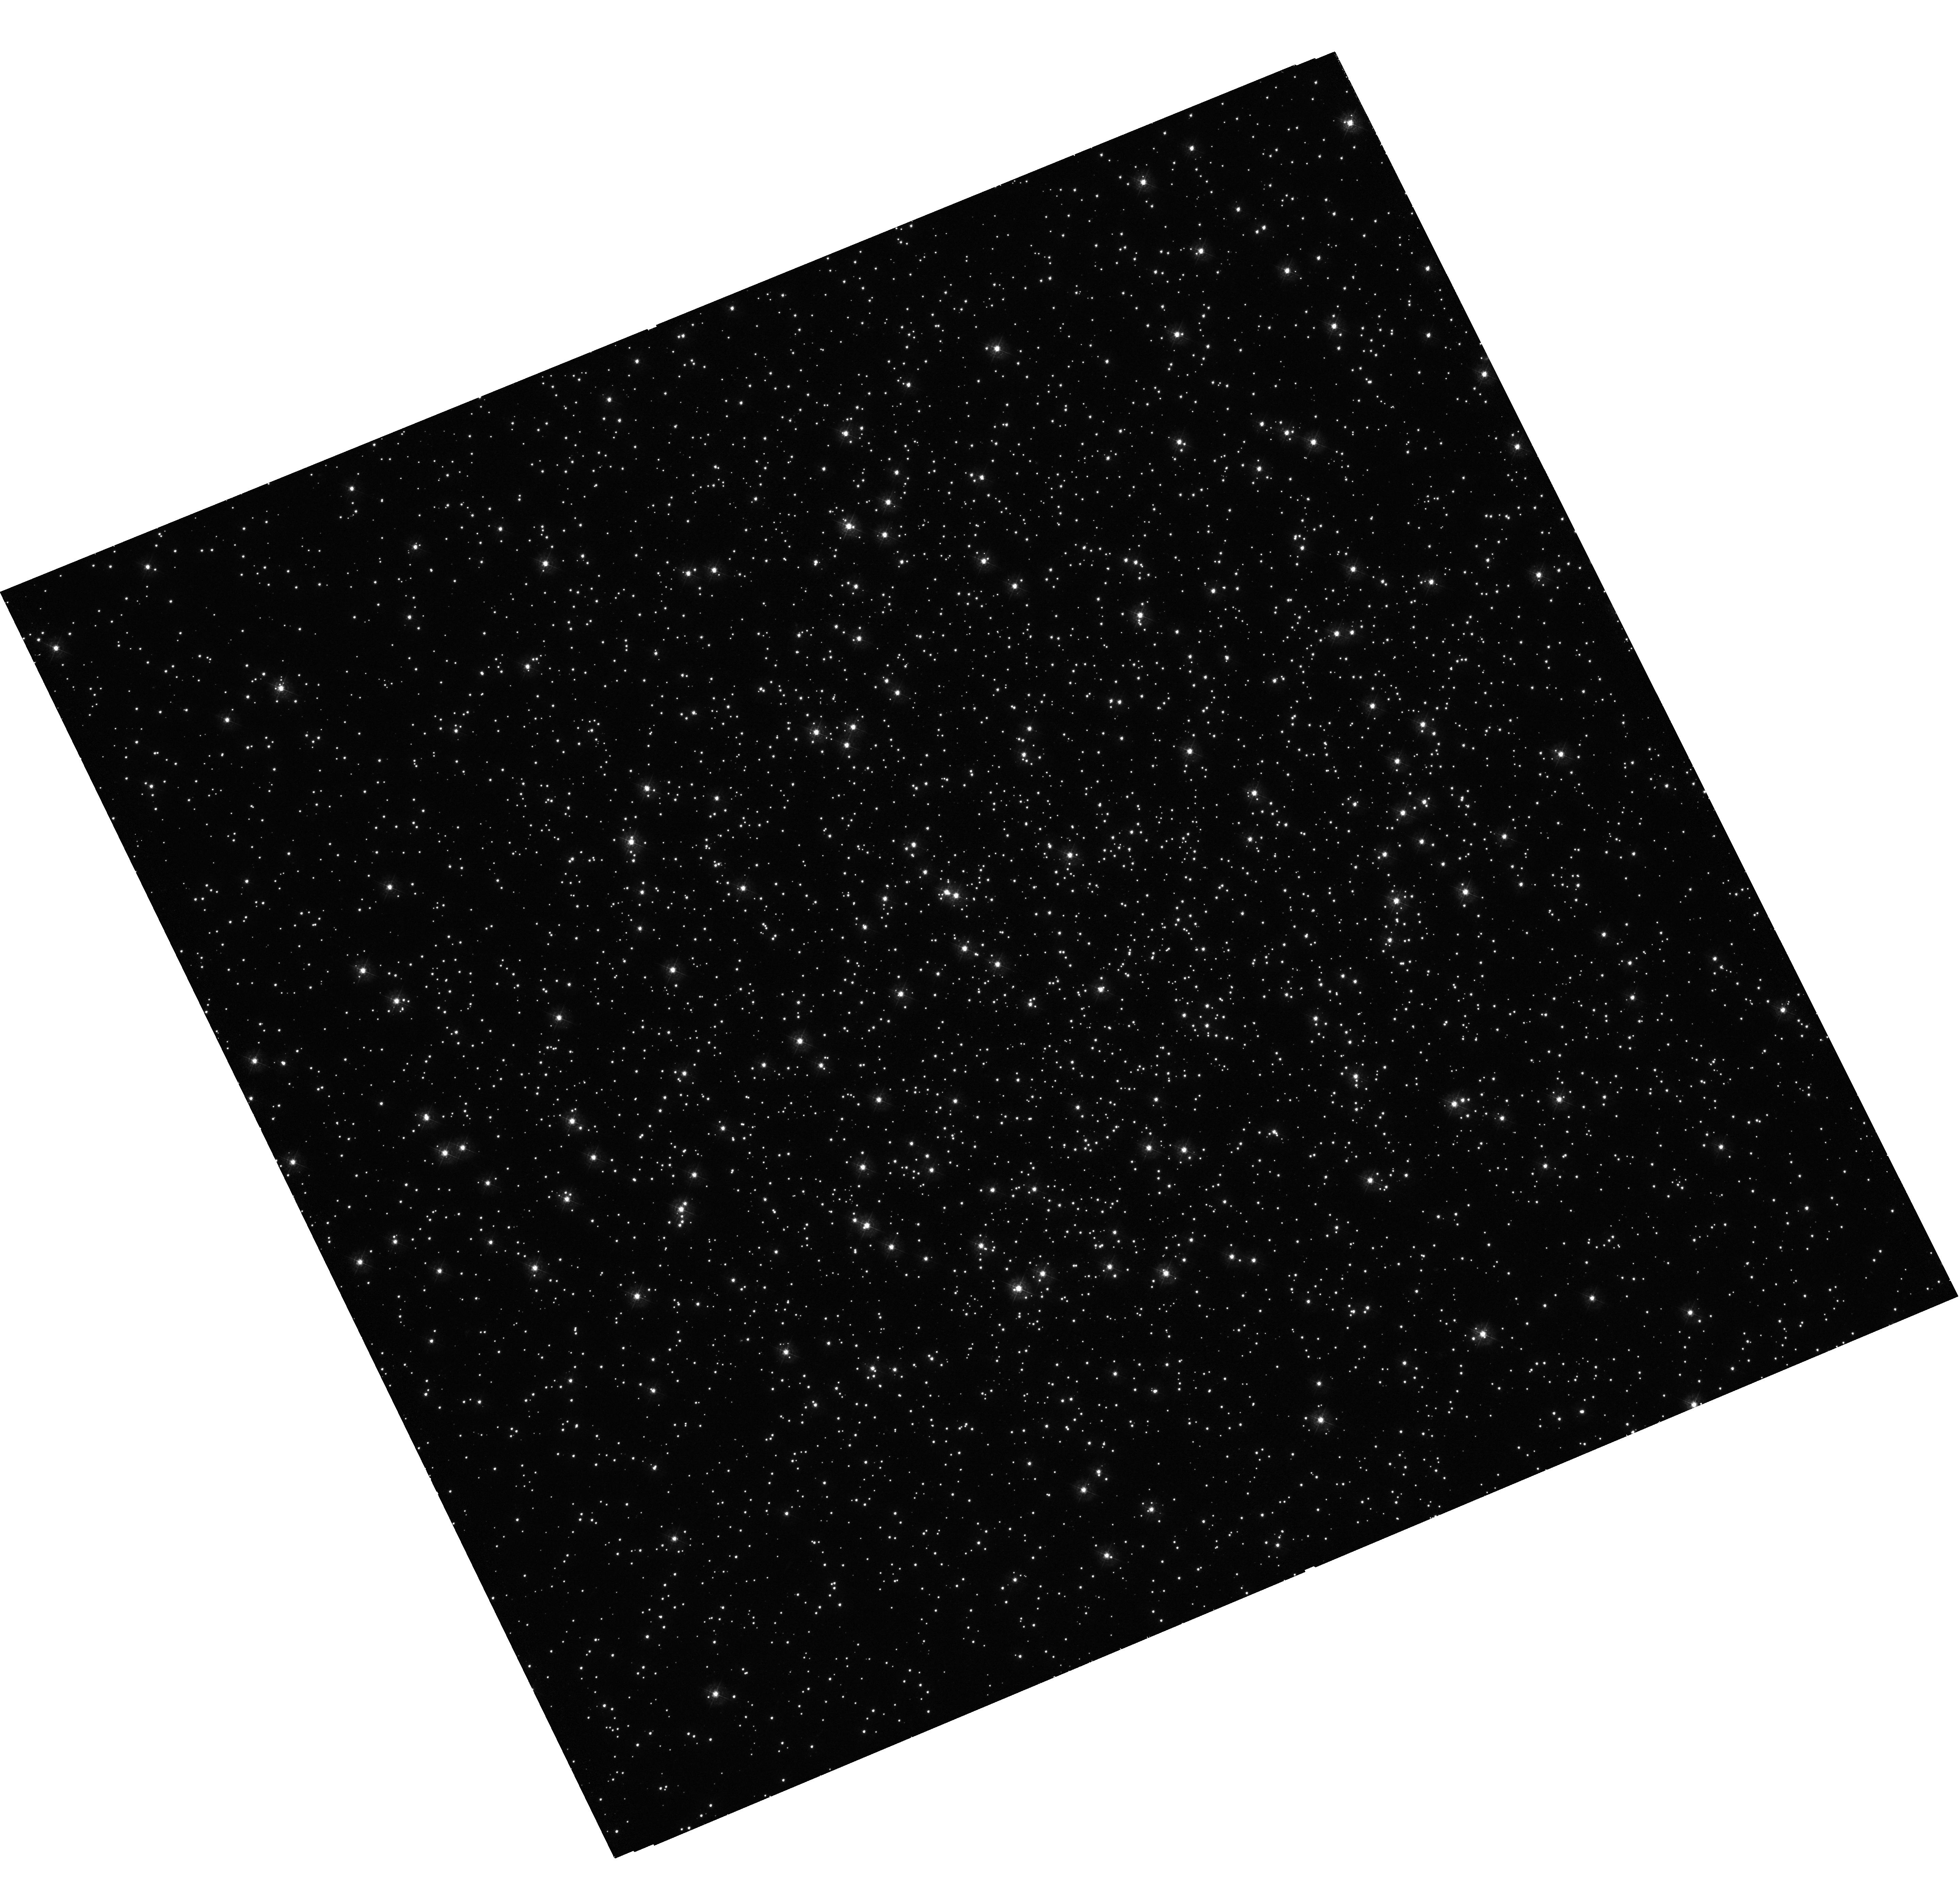
Target: NGC-6362. Instrument: WFC3/UVIS. Filter: F336W. Exposure: 44 min. Observation ID: hst_12008_01_wfc3_uvis_f336w_ibdj01

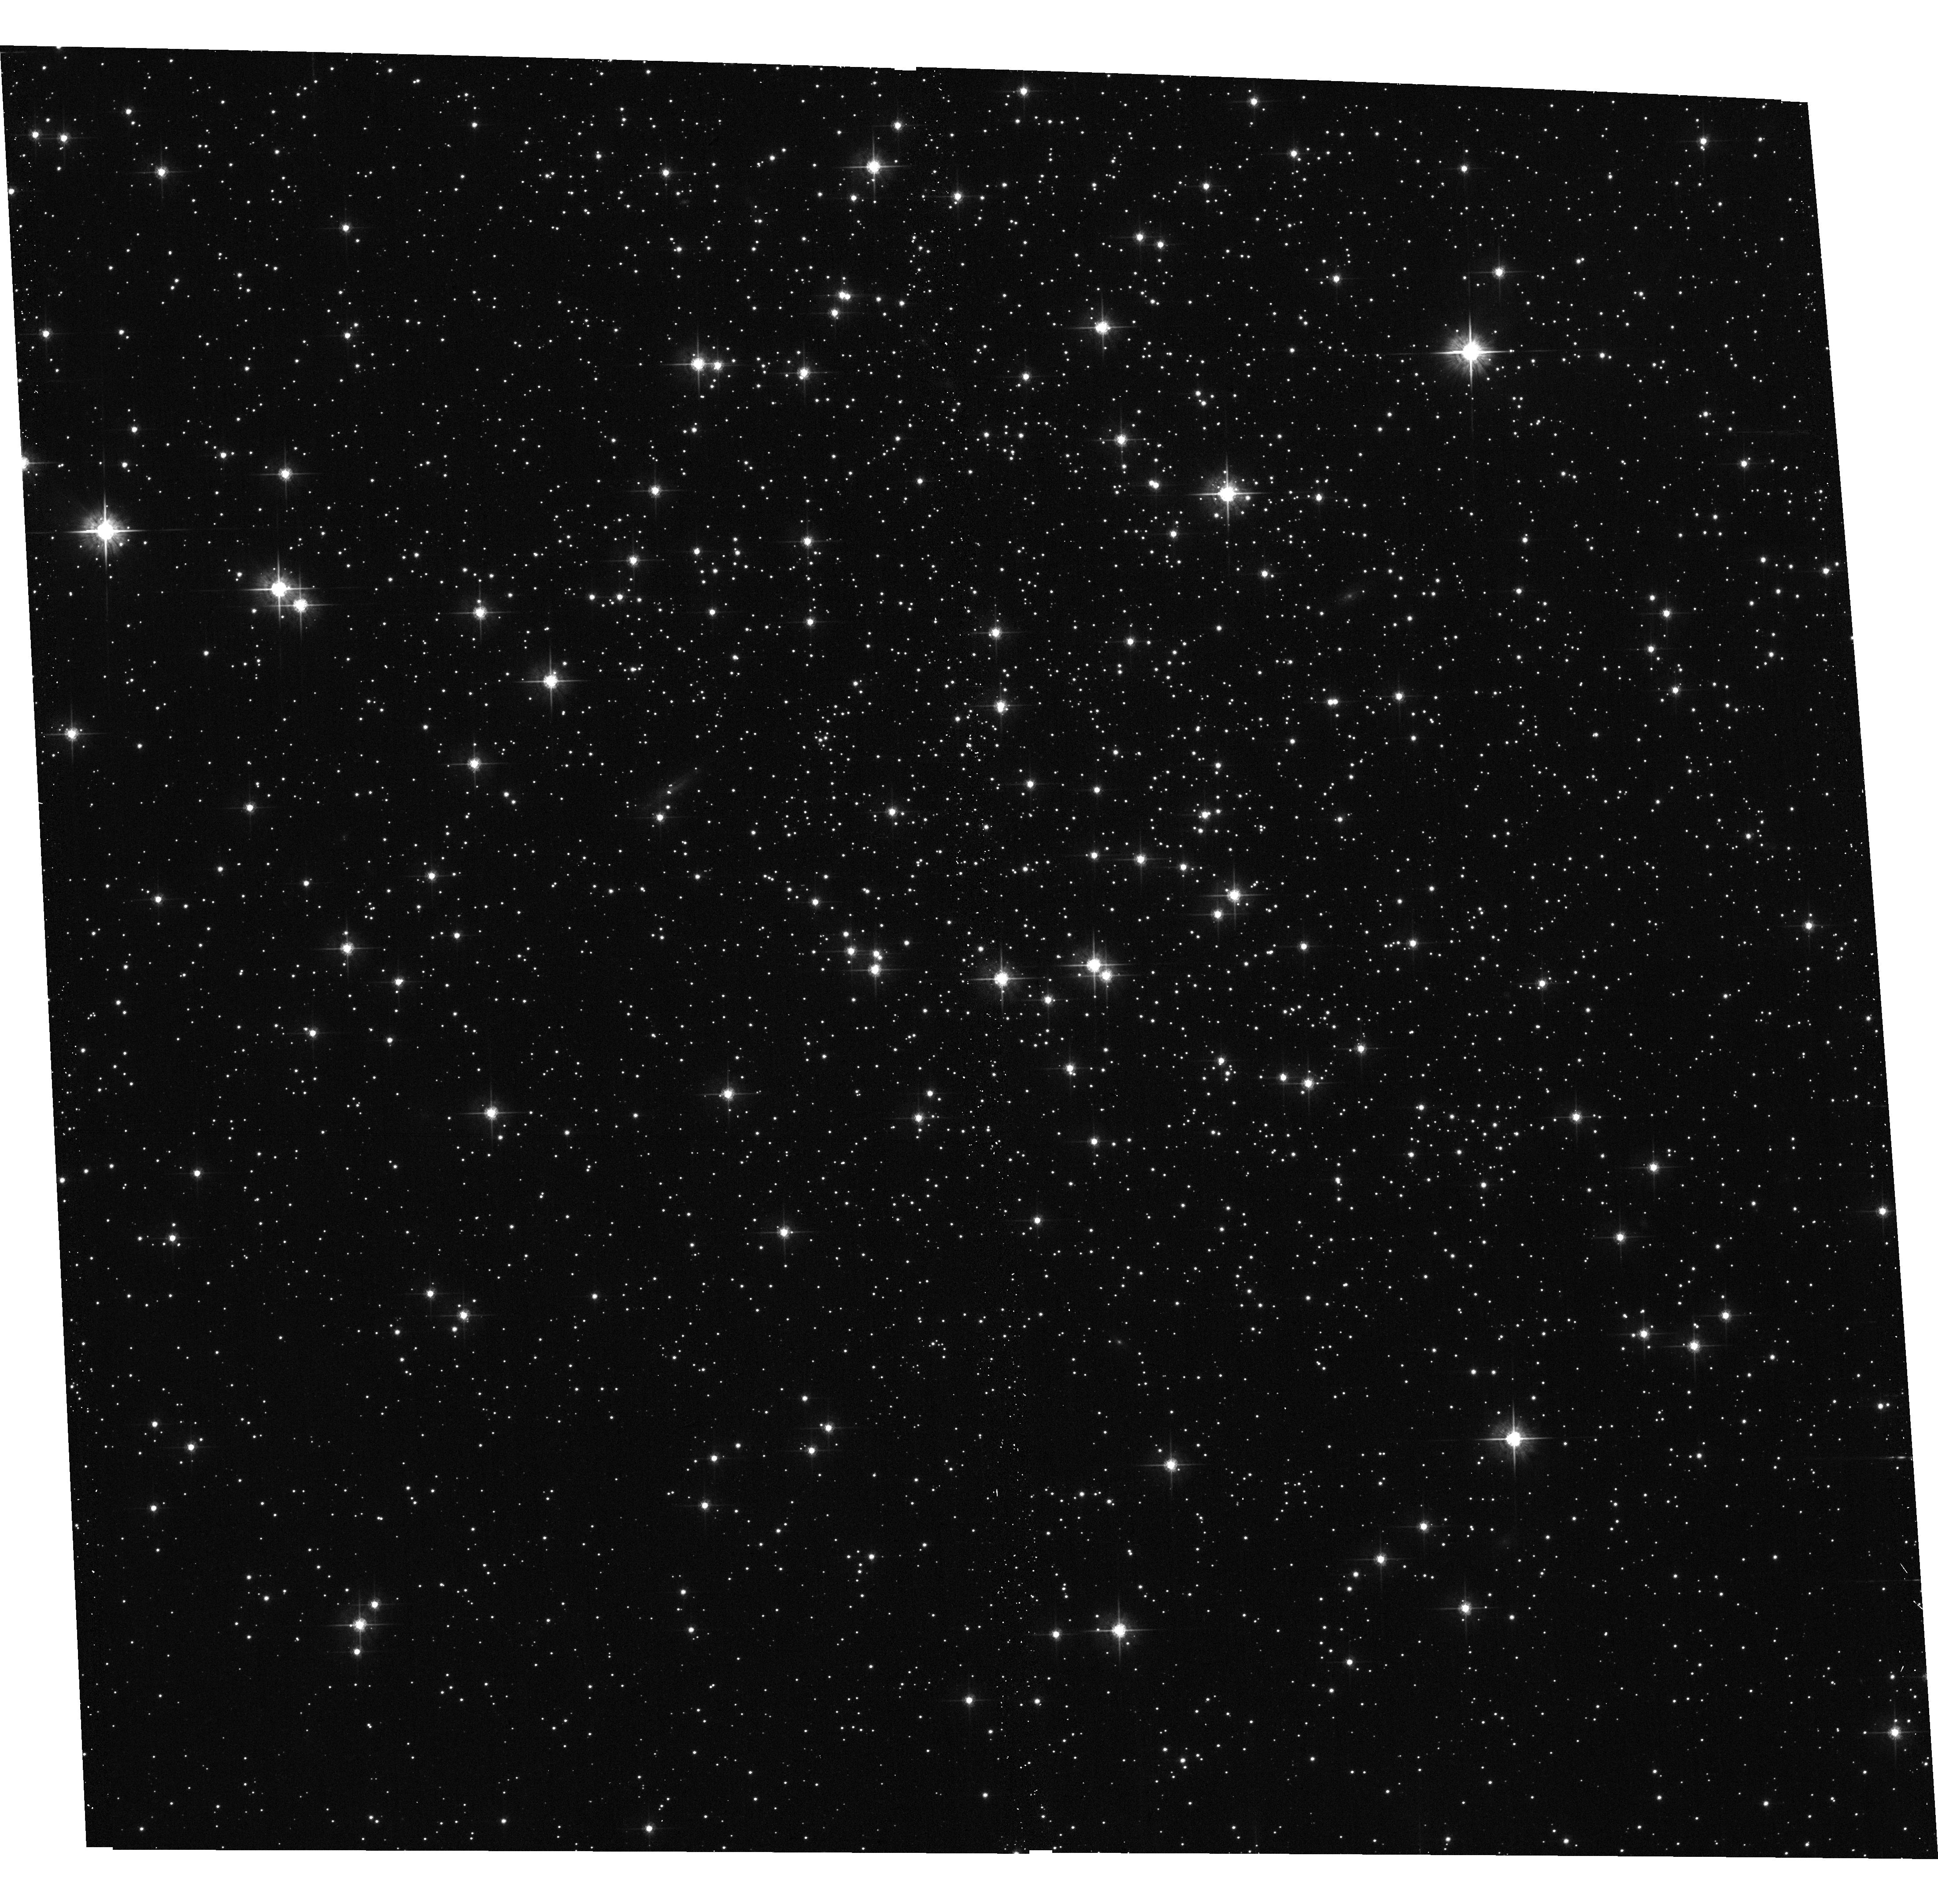
Target: ESO-390-6. Instrument: ACS/WFC. Filter: F625W. Exposure: 5 min. Observation ID: hst_12008_06_acs_wfc_f625w_jbdj06

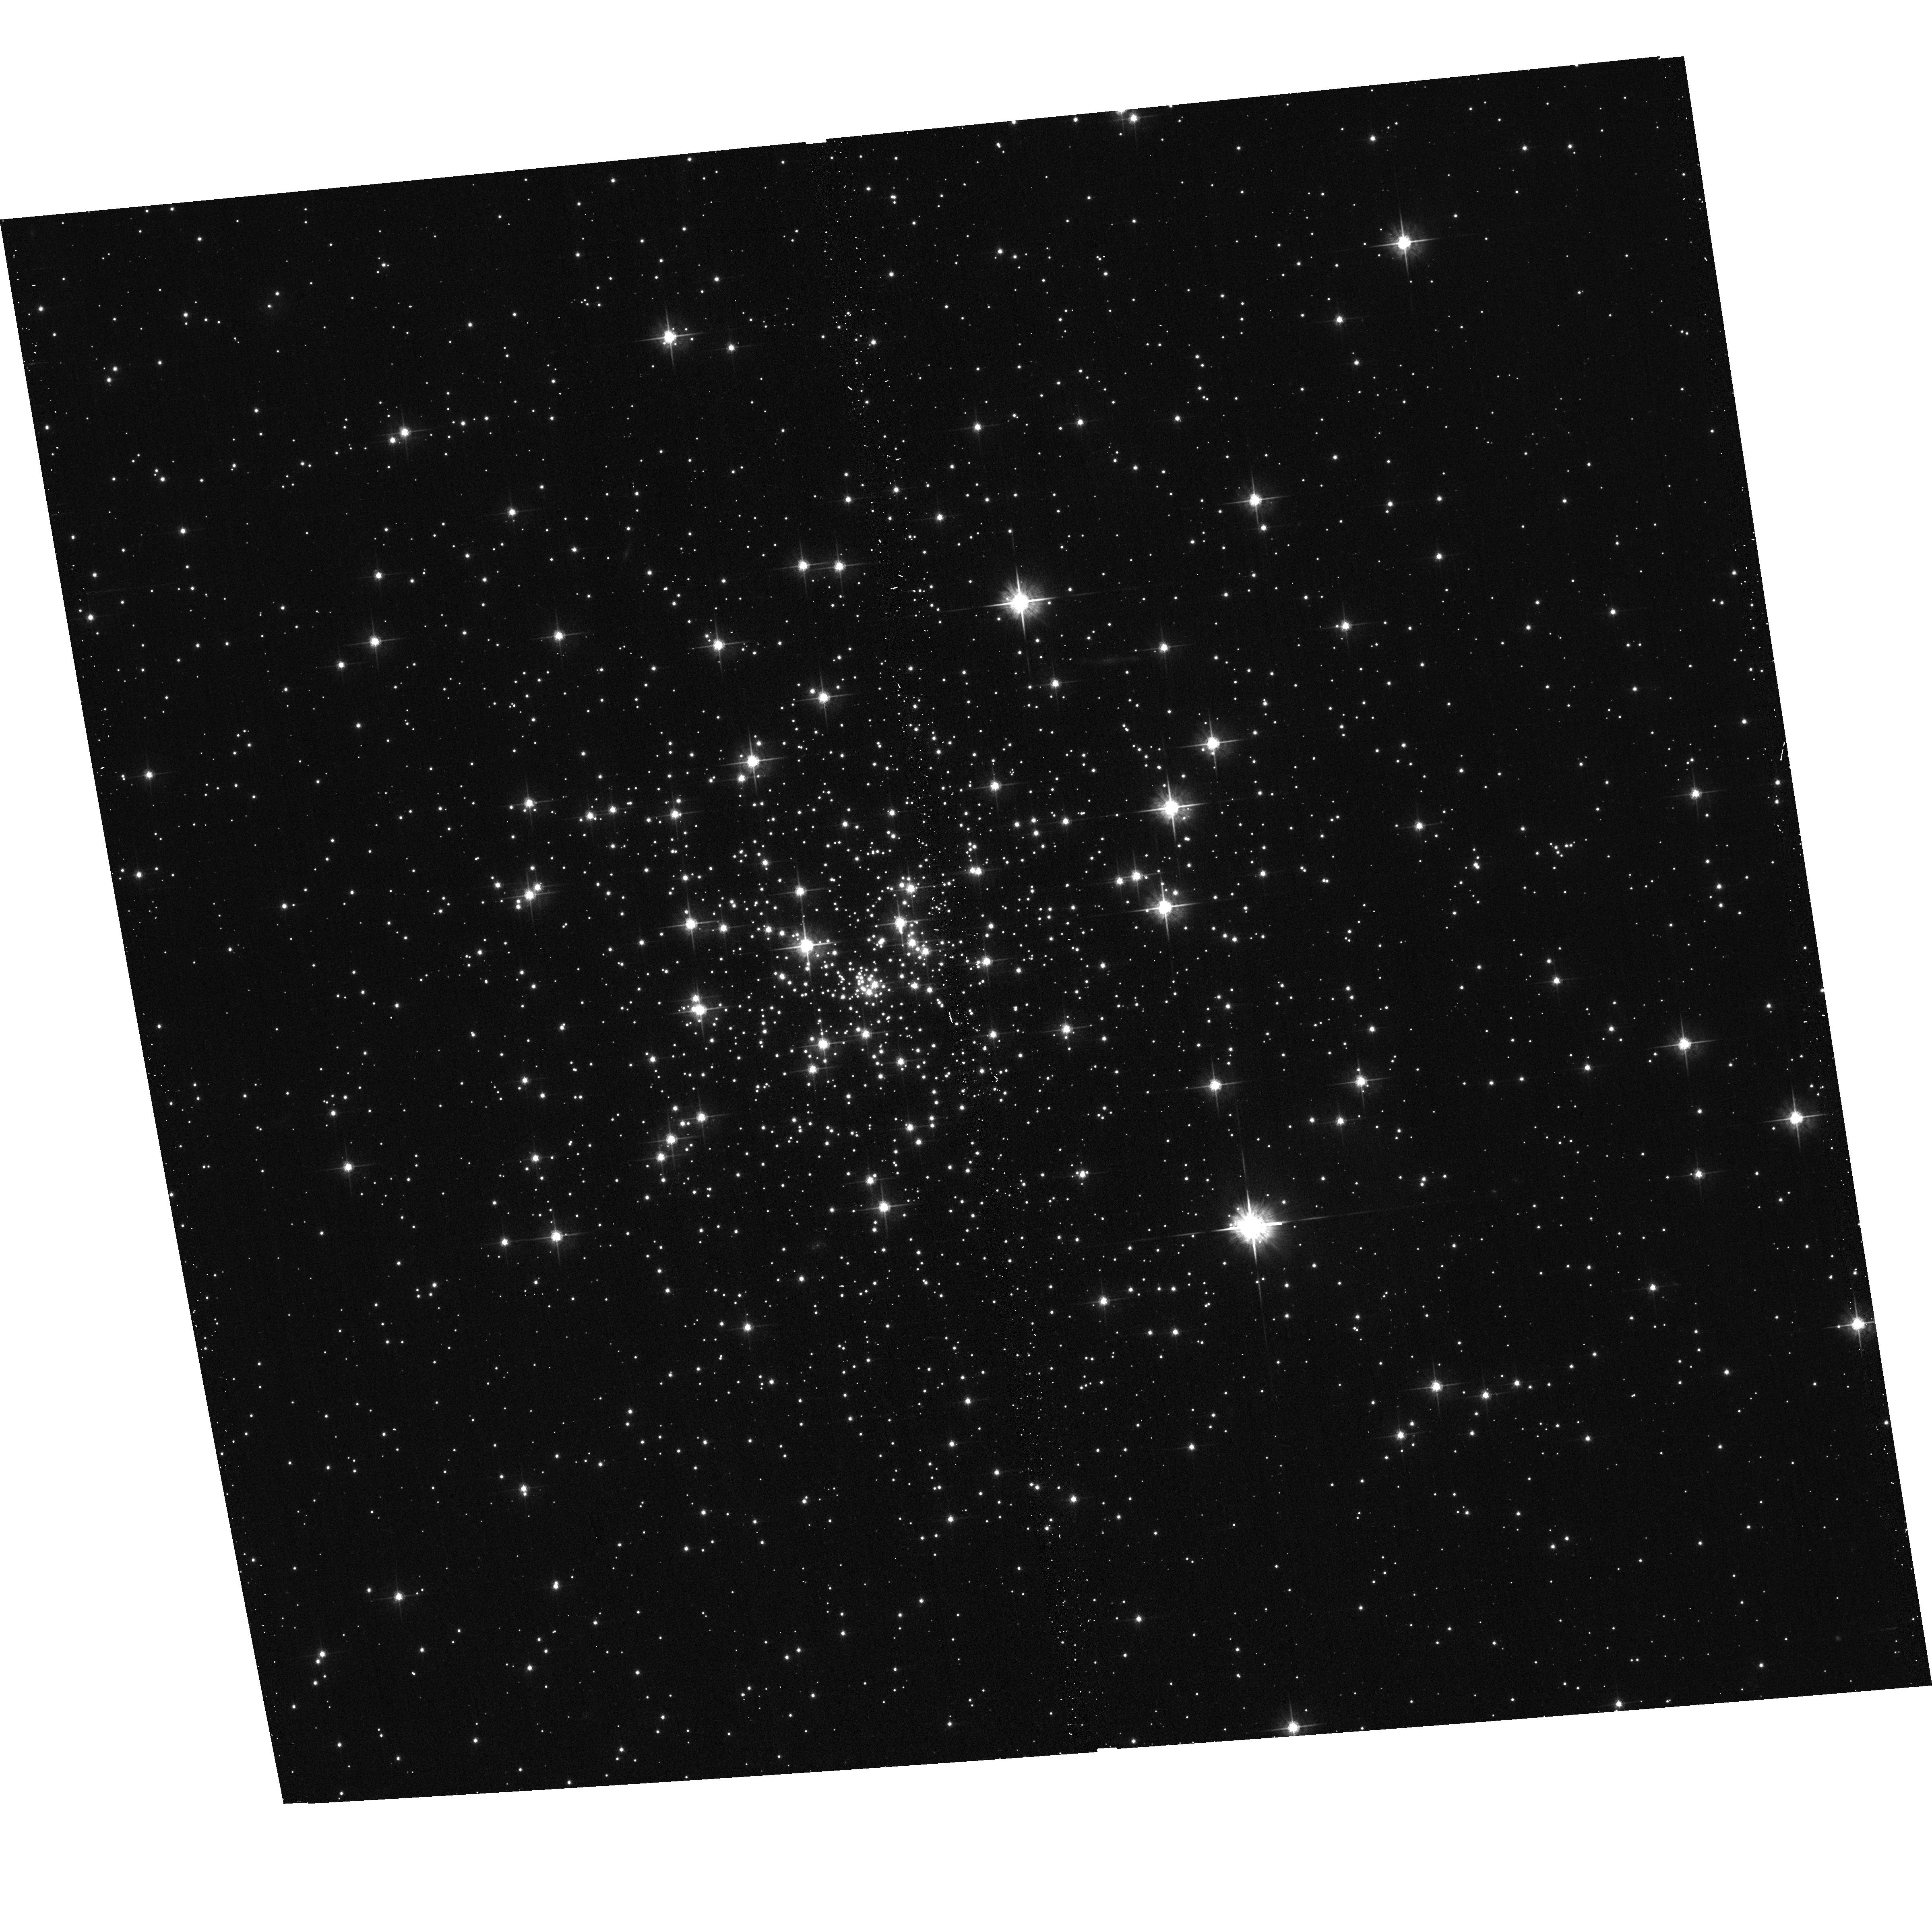
Target: NGC-6535. Instrument: ACS/WFC. Filter: F625W. Exposure: 4 min. Observation ID: hst_12008_04_acs_wfc_f625w_jbdj04

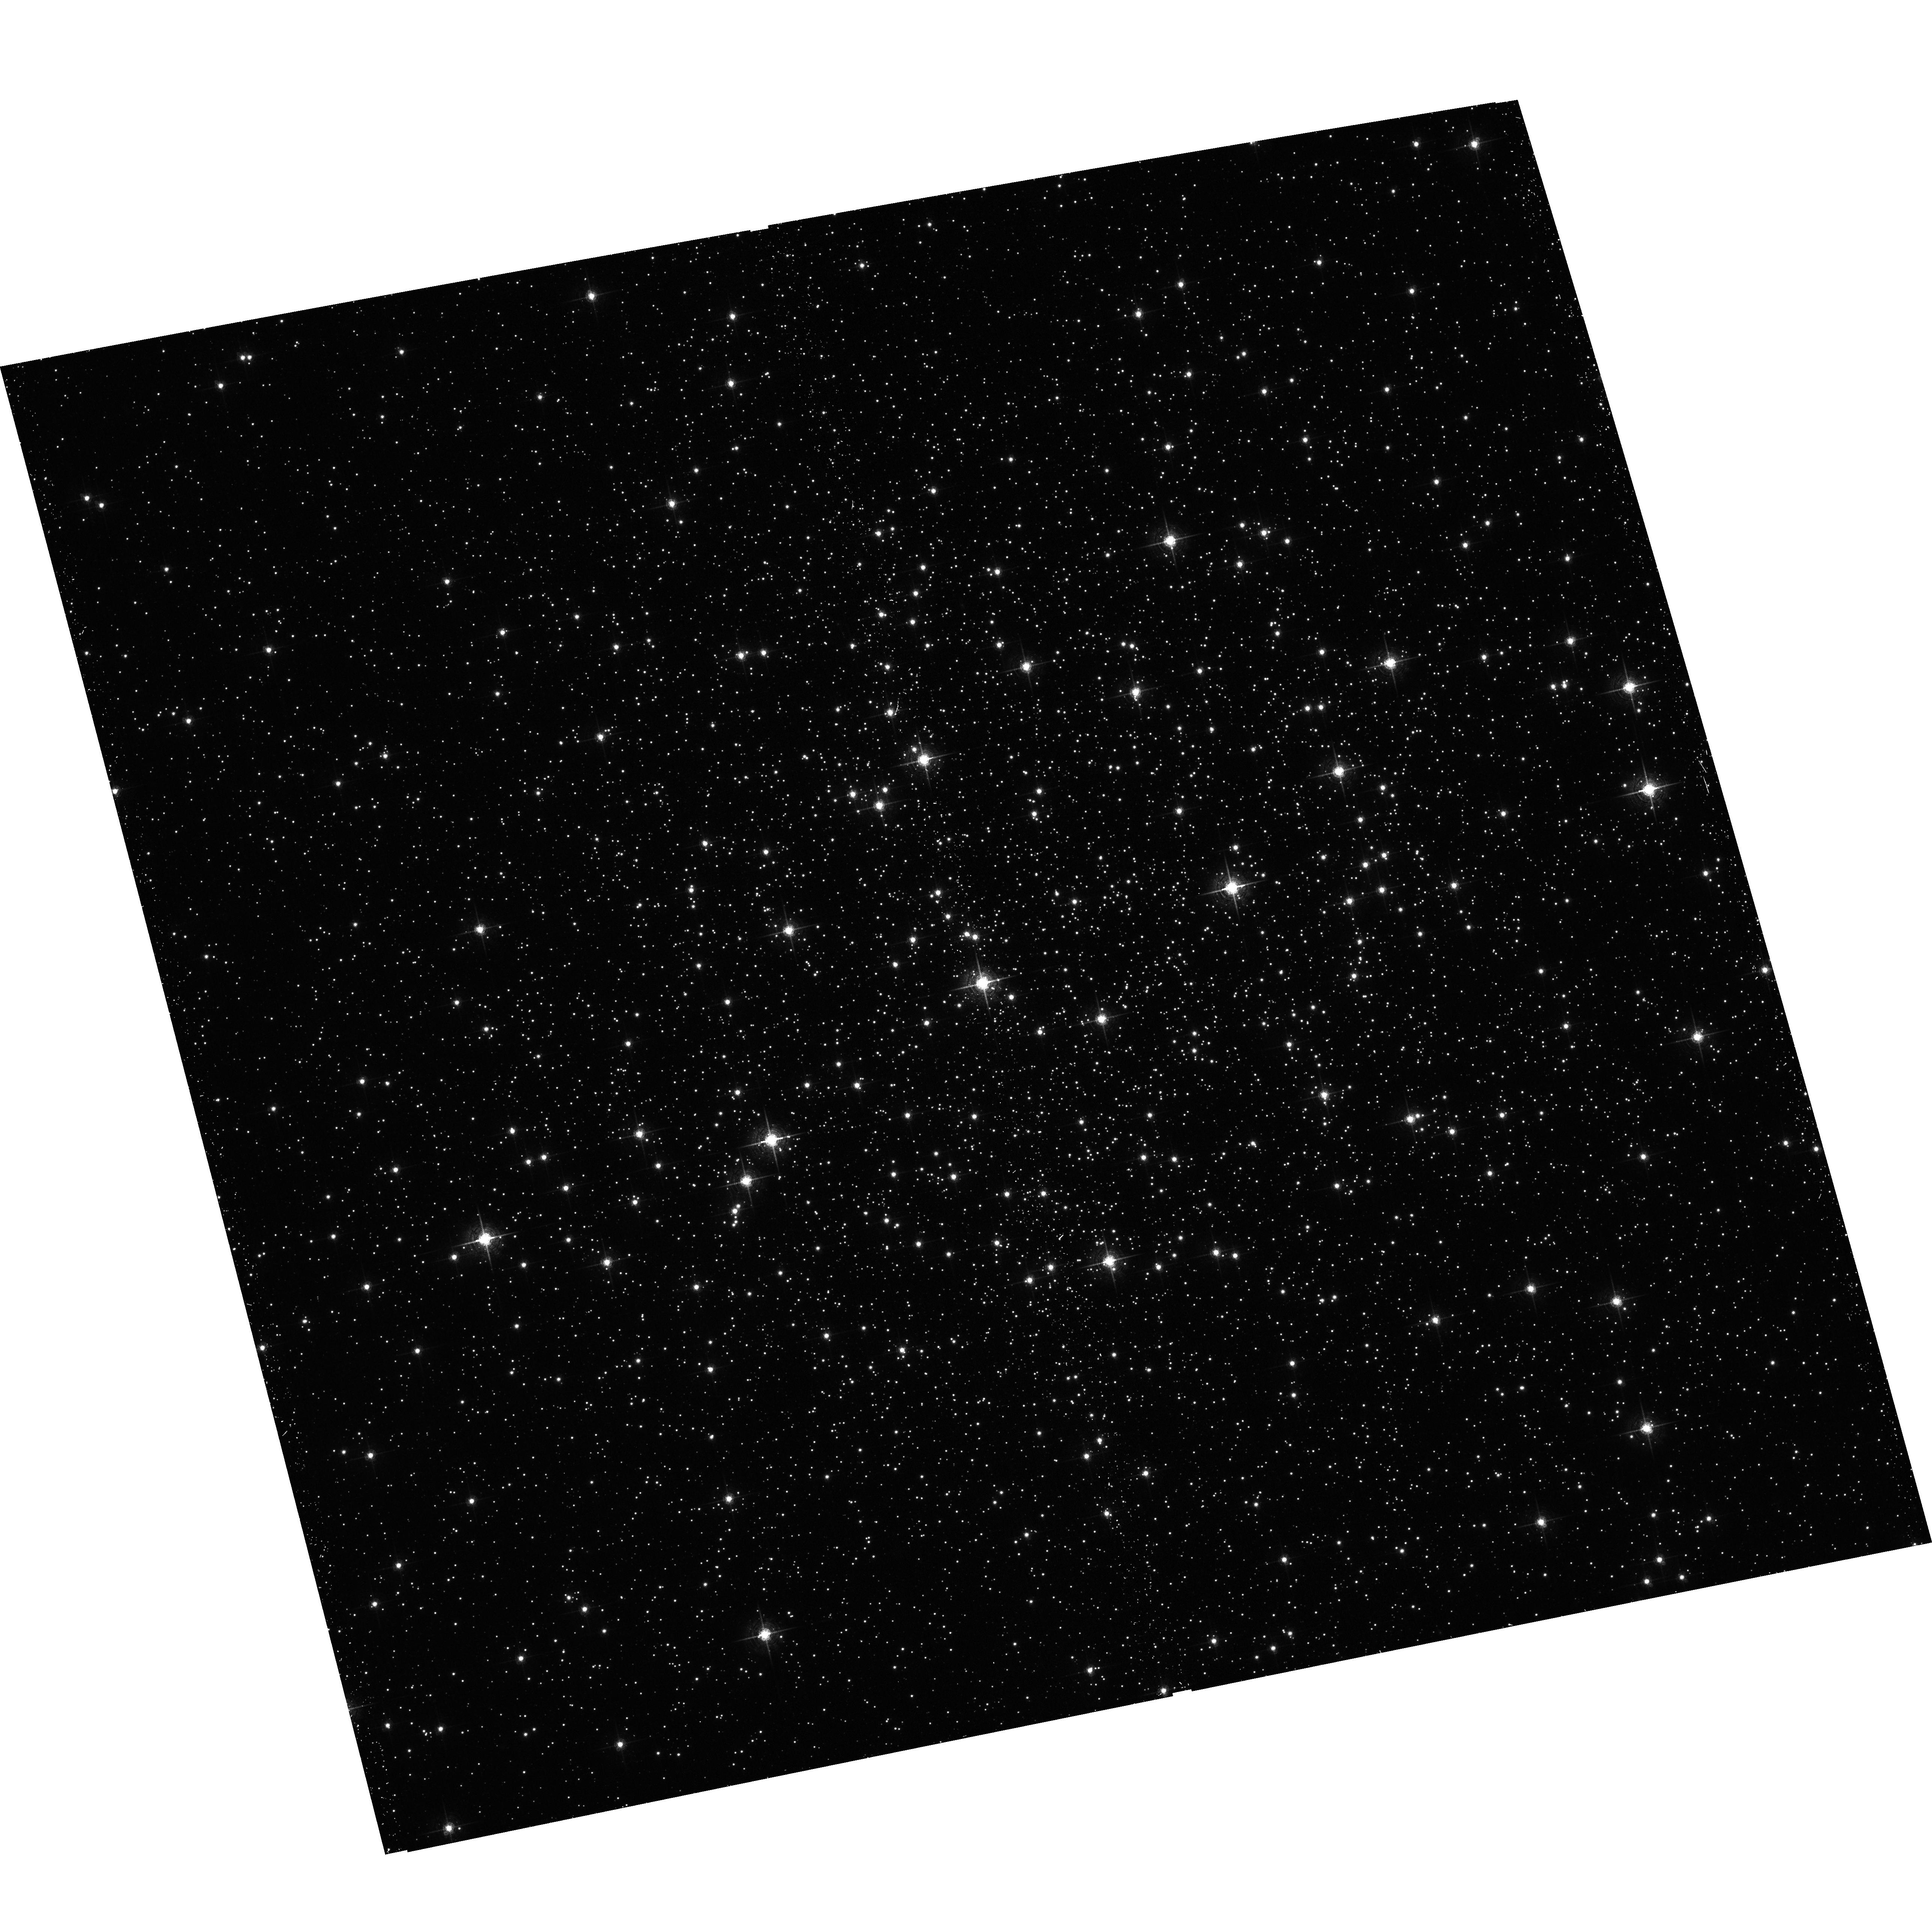
Target: NGC-6362. Instrument: ACS/WFC. Filter: F658N. Exposure: 25 min. Observation ID: hst_12008_02_acs_wfc_f658n_jbdj02

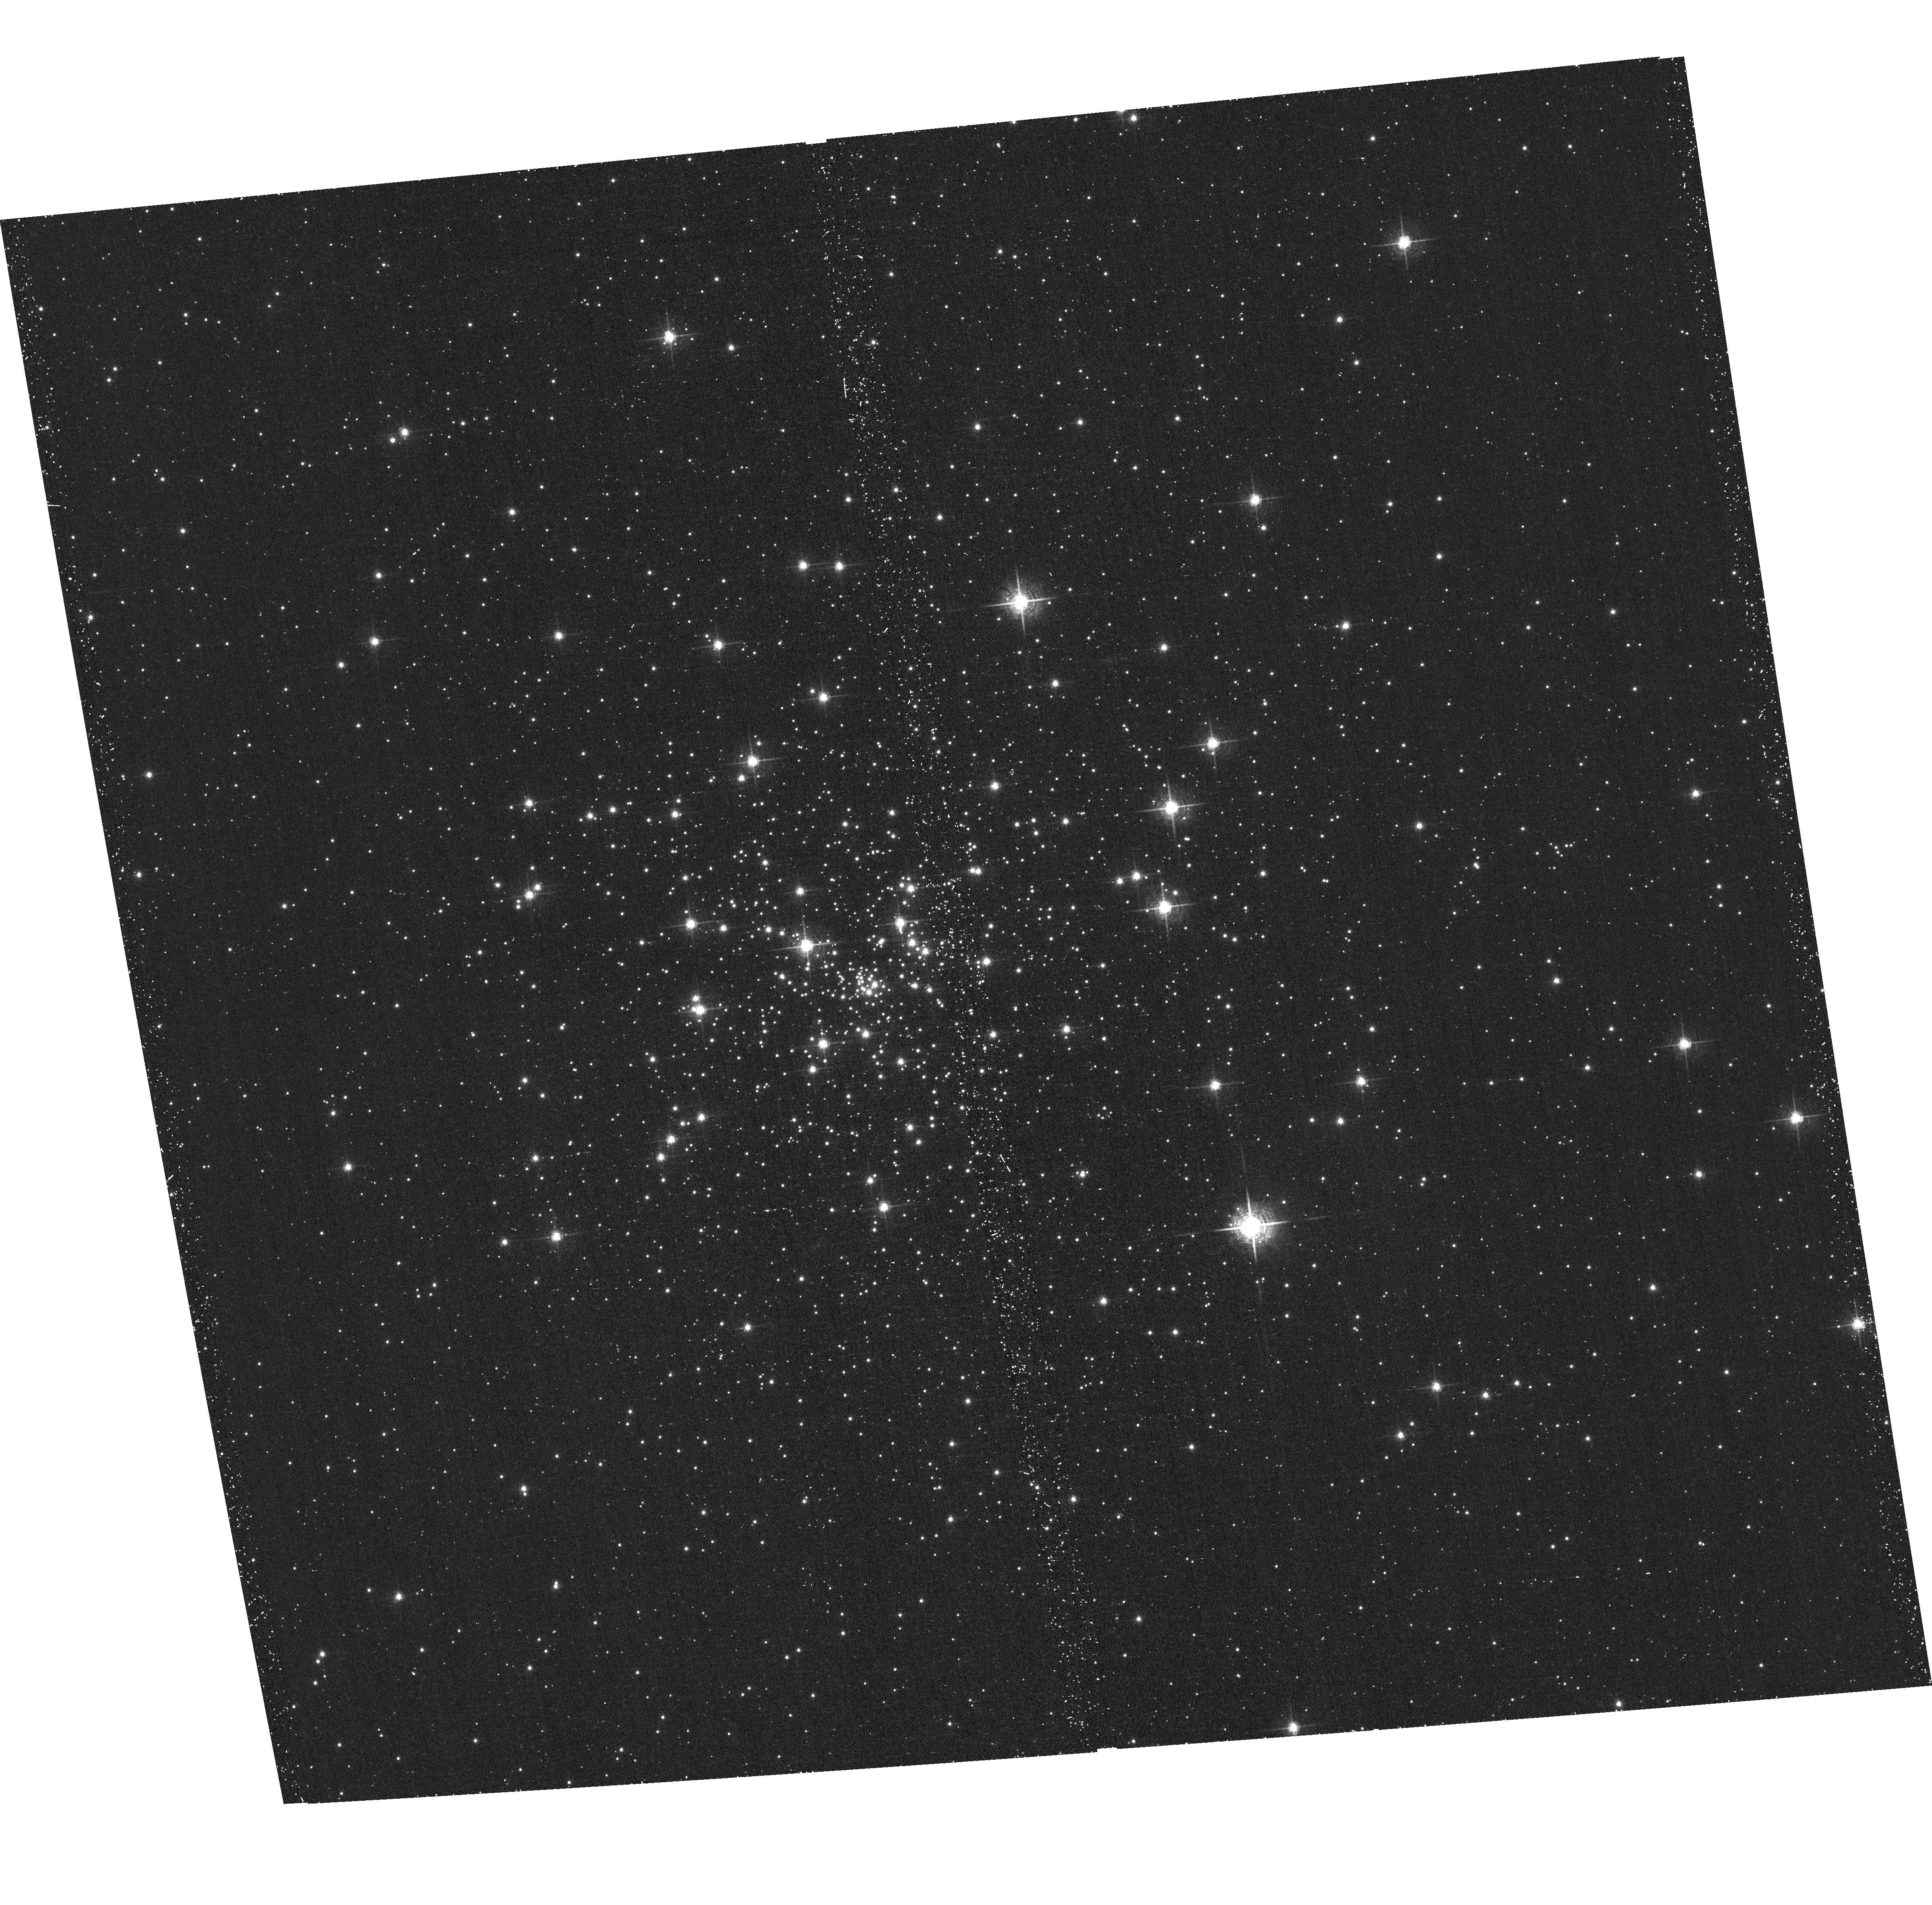
Target: NGC-6535. Instrument: ACS/WFC. Filter: F658N. Exposure: 20 min. Observation ID: hst_12008_04_acs_wfc_f658n_jbdj04

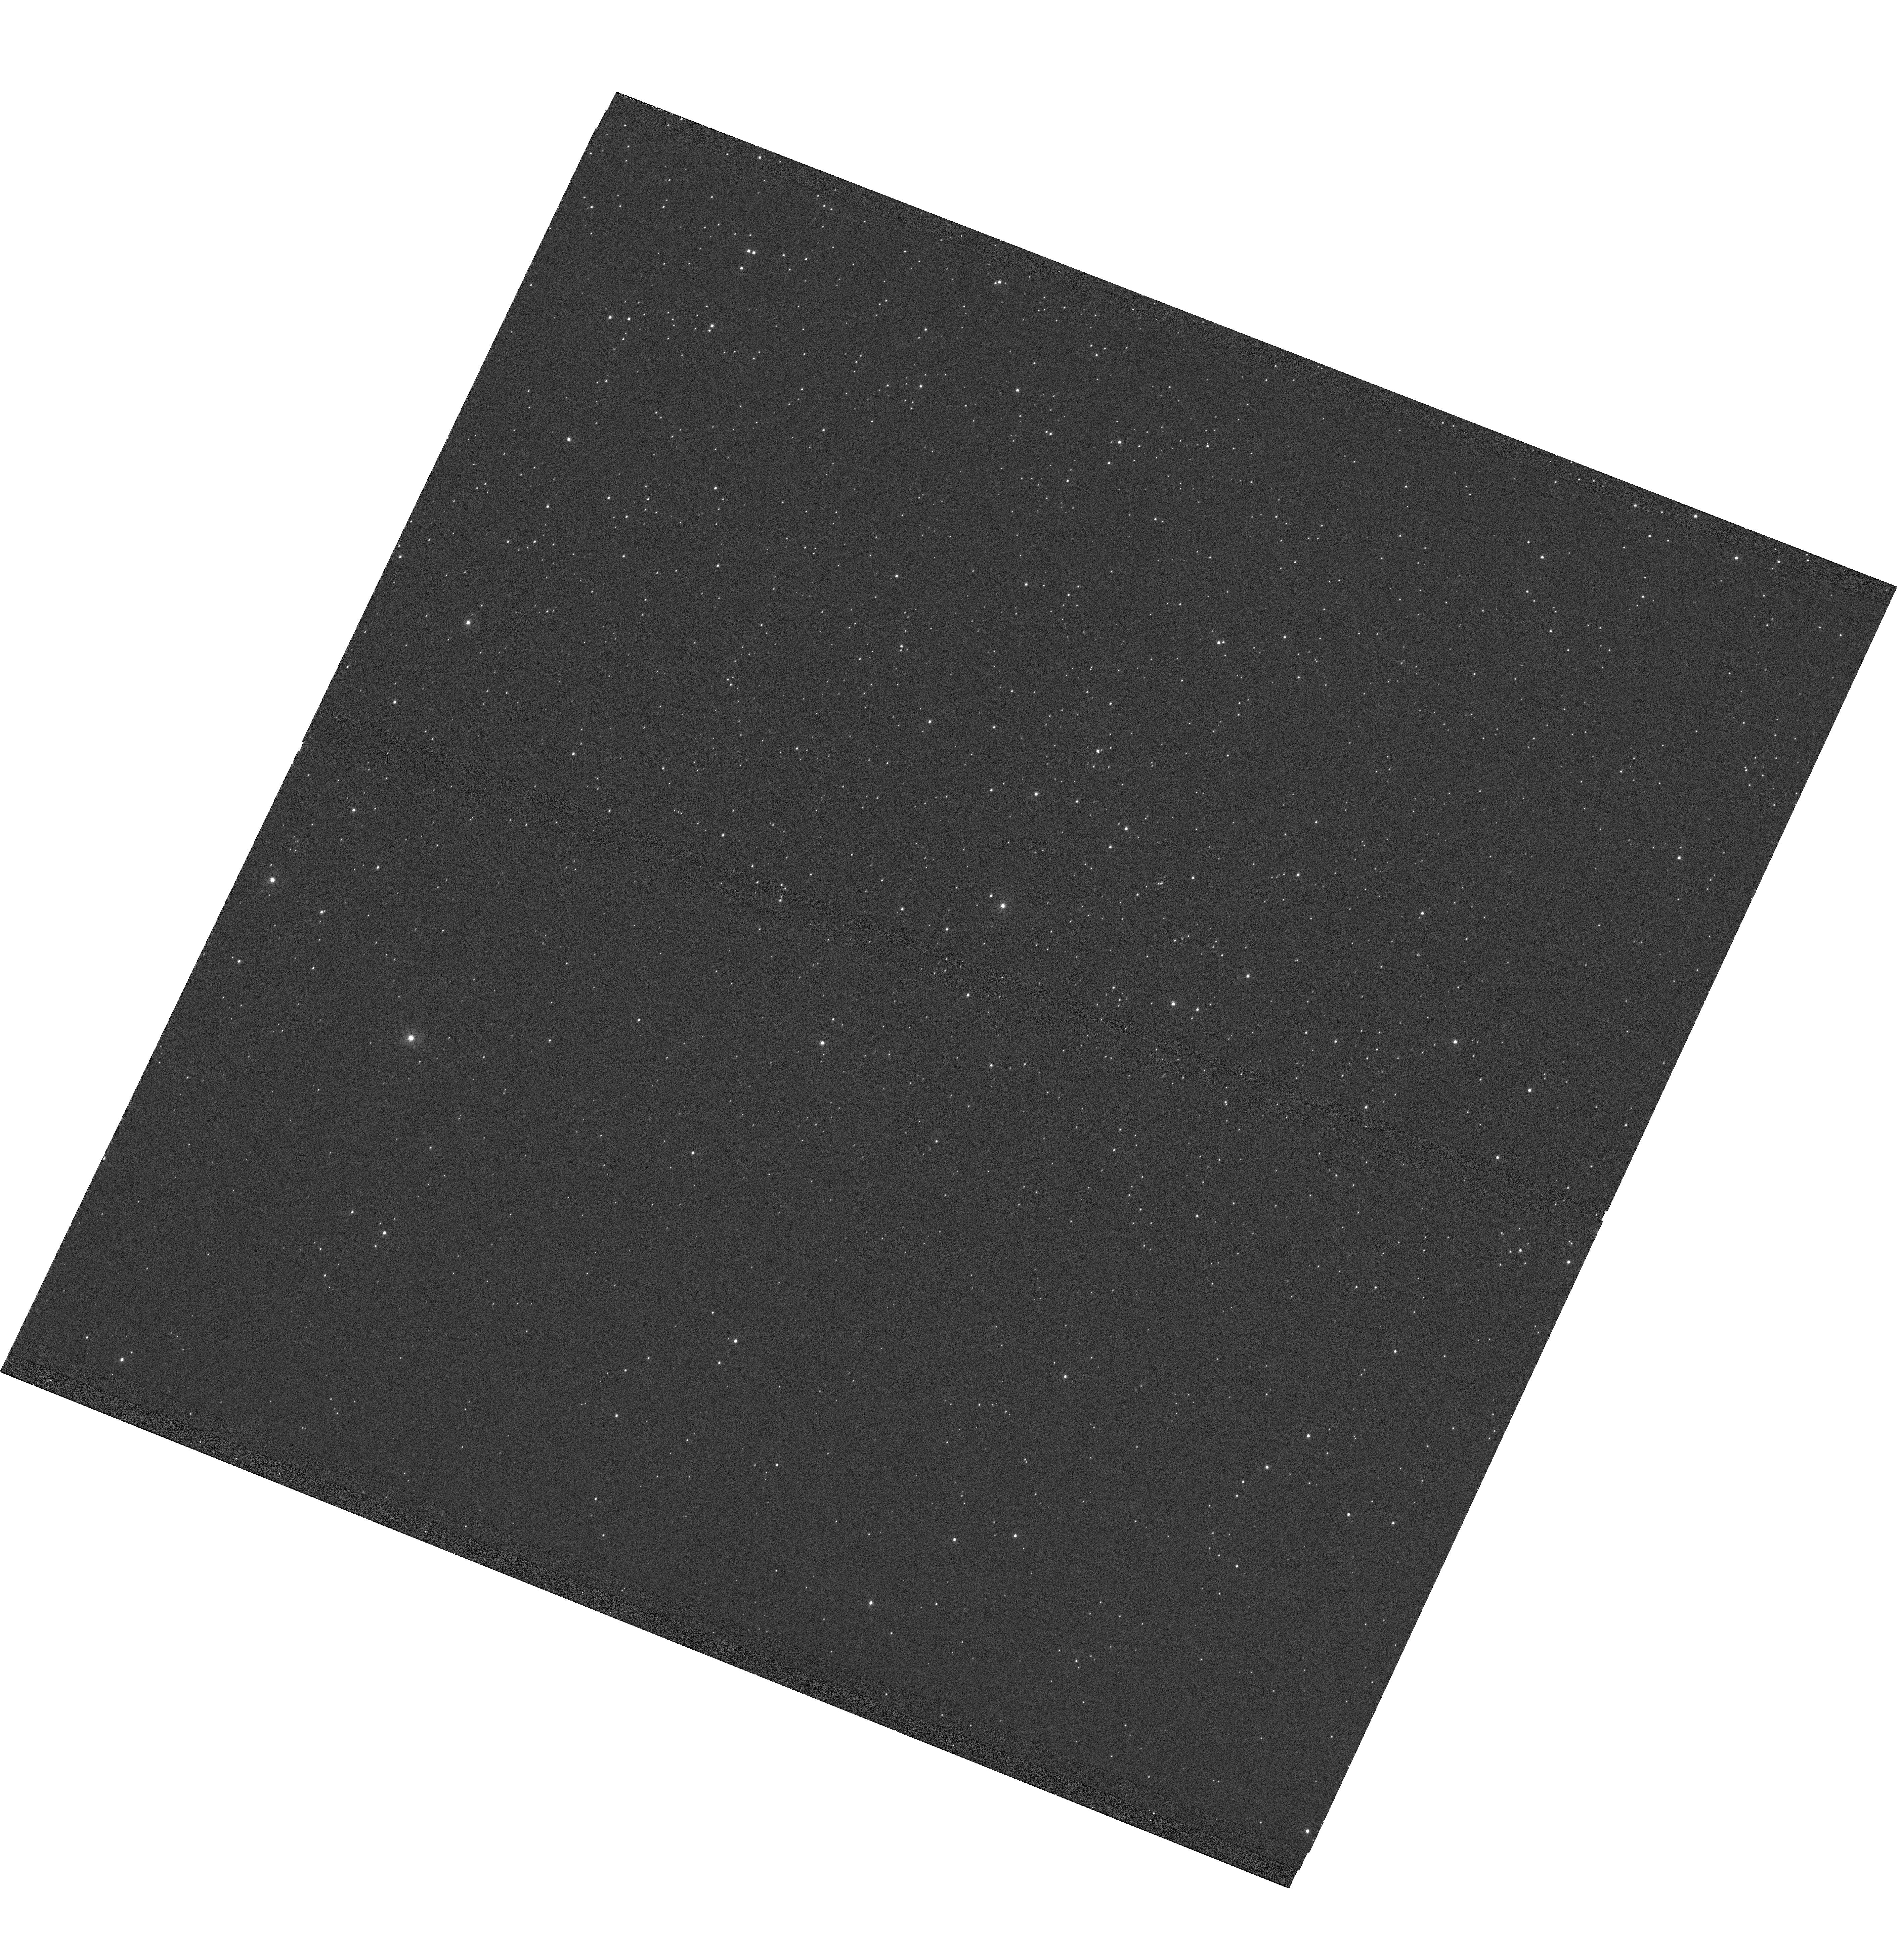
Target: ESO-390-6. Instrument: WFC3/UVIS. Filter: F336W. Exposure: 16 min. Observation ID: hst_12008_05_wfc3_uvis_f336w_ibdj05

Primordial formation of close binaries in globular clusters with low density cores (PI: Kong, Albert)

The primordial binary population is a key input parameter for any realistic model of dense star cluster dynamics. However, the number of primordial binaries and its direct implications for the formation rate of close binaries remain poorly understood. Theoretical calculations show that cataclysmic variables can be formed directly from primordial binaries in or near the core of low core density globular clusters. We propose to use Chandra/HST to study low density core globular clusters systematically and to test the prediction that low-luminosity X-ray sources can be formed from primordial binaries in the cluster core. This project will complement our successful Chandra/HST program to study the dynamical formation of X-ray sources in high core density globular clusters.